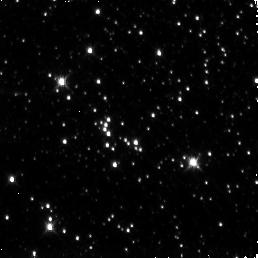
Target: SGR1806-20
Instrument: NICMOS/NIC3
Filter: F160W
Exposure: 19 min
Observation ID: n95i02020

Searching for an IR counterpart of the Soft Gamma Repeater SGR 1806-20 (PI: Kouveliotou, C.)

We propose to observe the field of the Soft Gamma Repeater, SGR 1806-20, with HST/NICMOS to identify its infrared counterpart by comparison to images of the field in quiescence and moderate activity. The source has recently emitted two very intense and rare flares in the X-rays leading to a significant increase in its persistent X-ray emission. Should the source follow the trend observed for a similar object, namely the AXP 1E2259+586, which exhibited IR and X-ray emission rising and falling in tandem, this extreme current SGR activity is probably the only source state, where we would be able to detect an IR counterpart for Soft Gamma Repeaters.